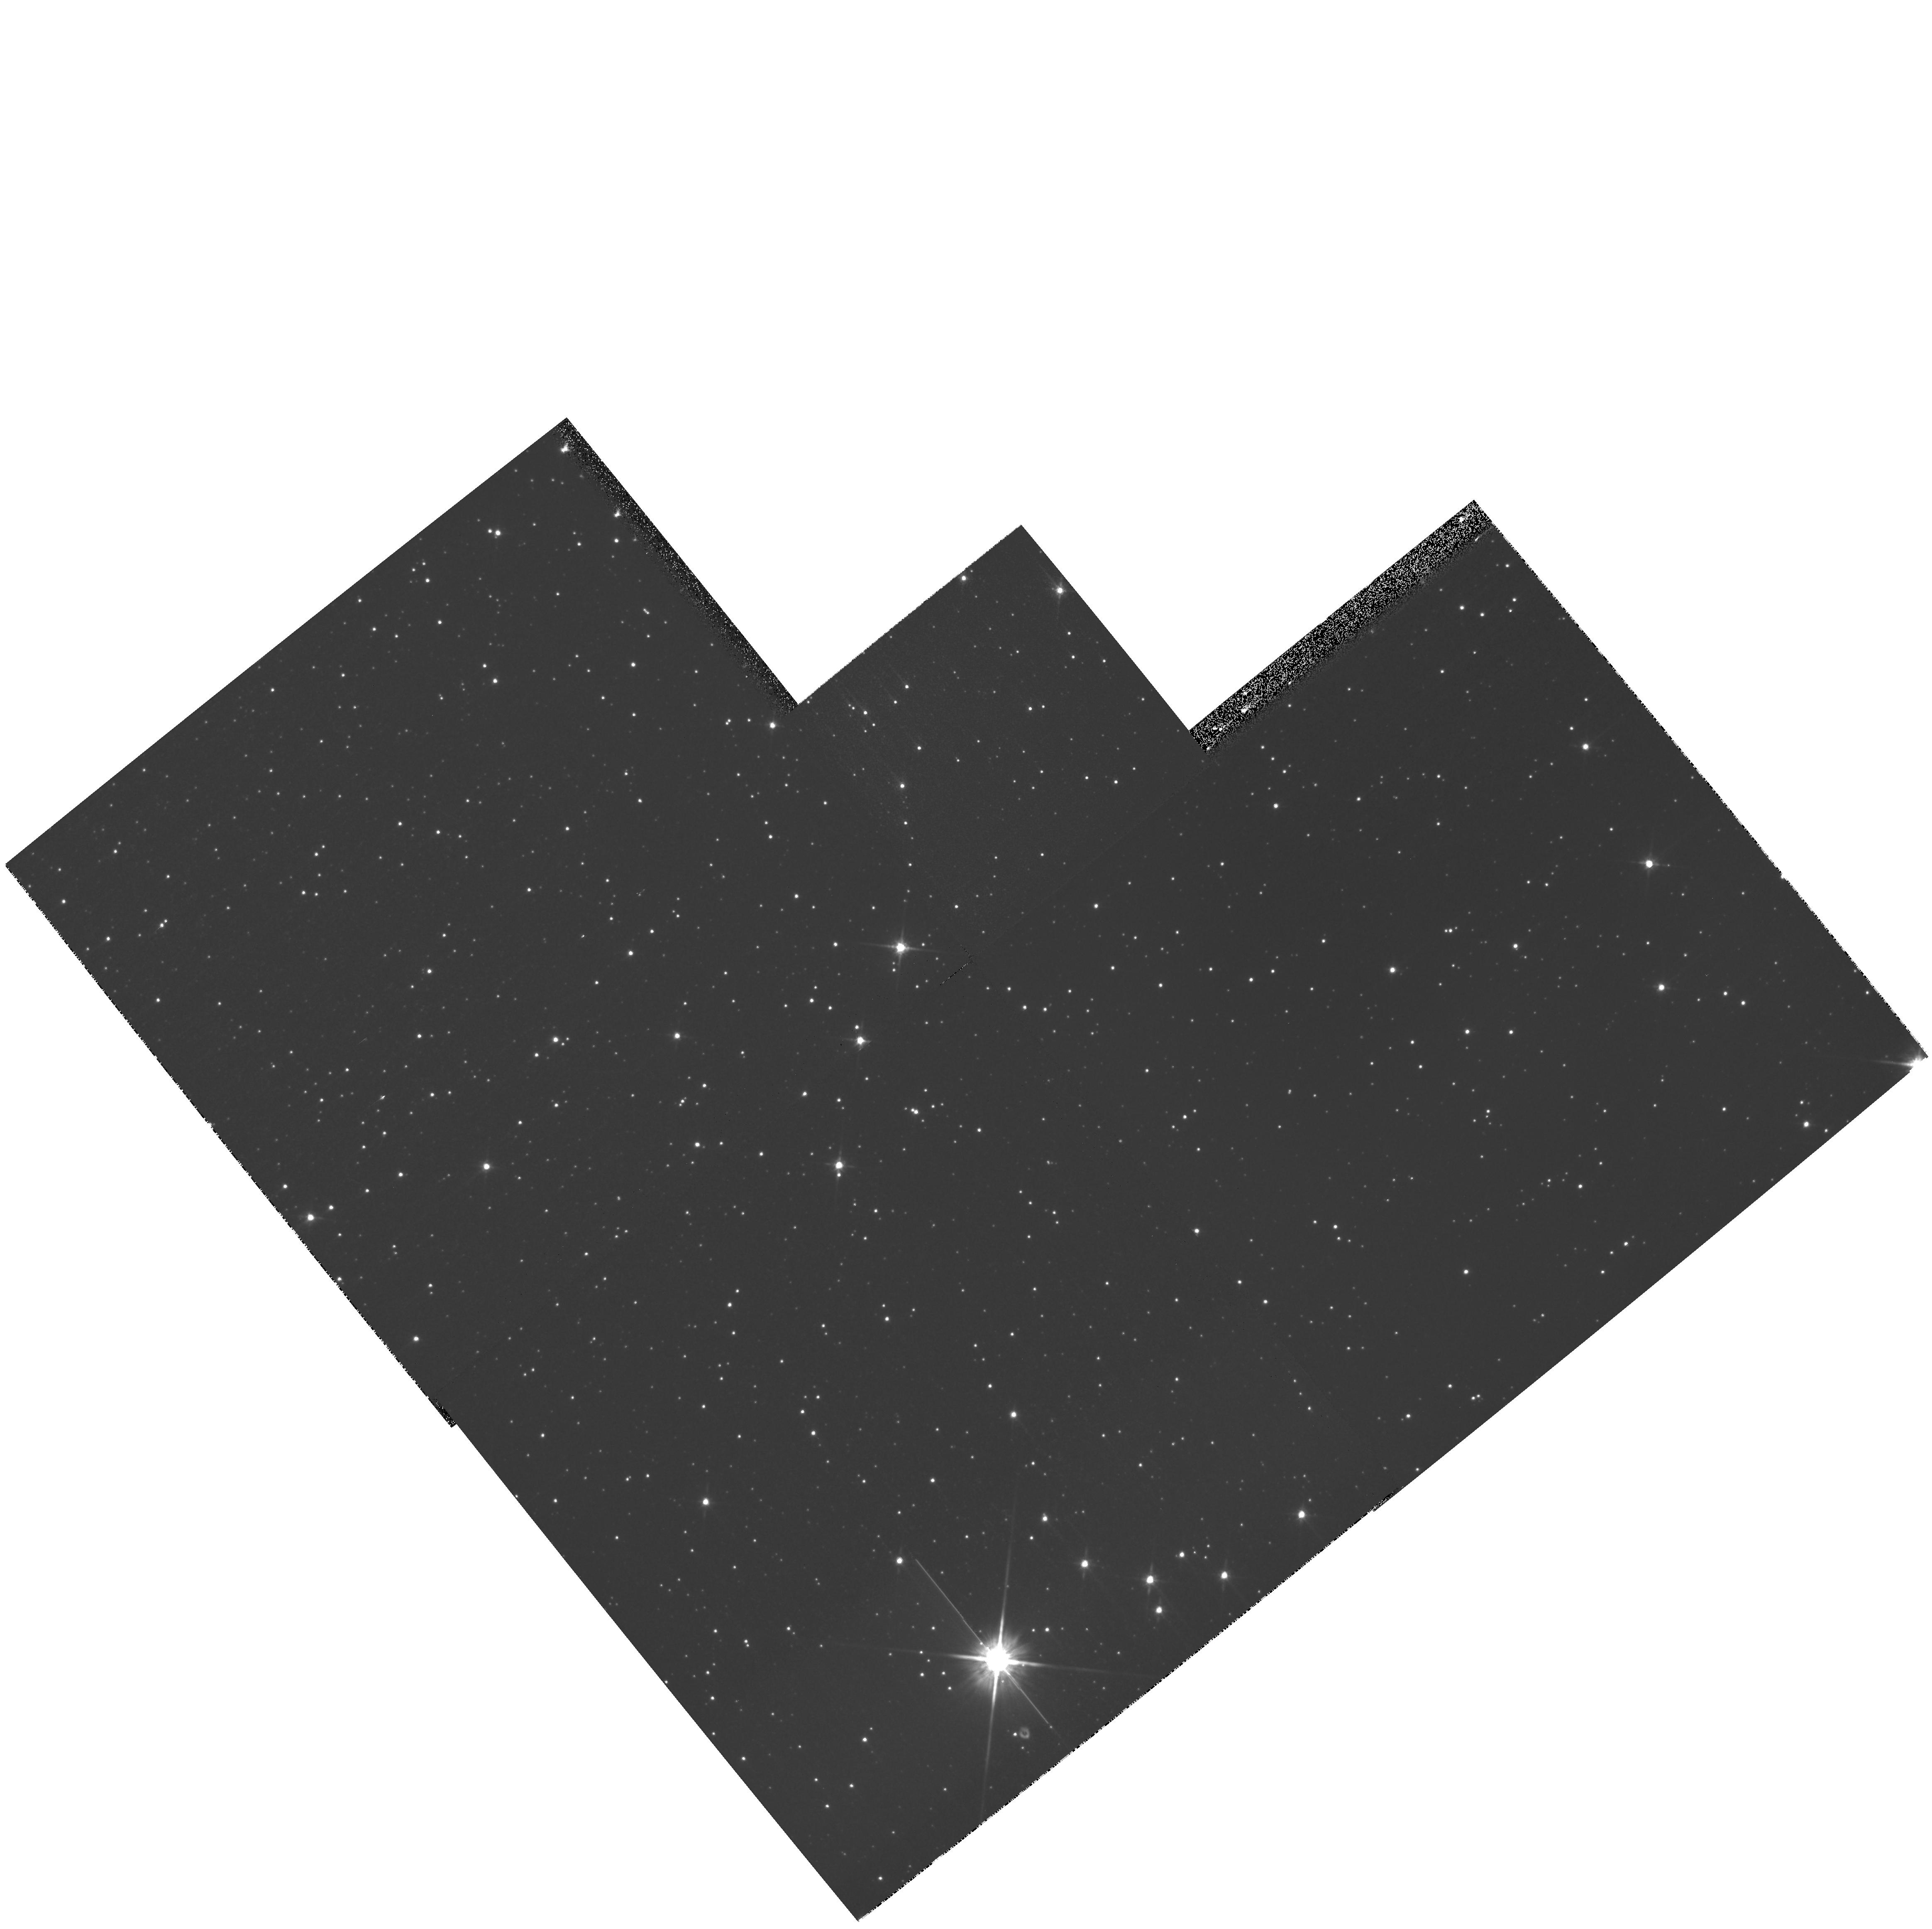
Target: NGC5139-POS2
Instrument: WFPC2/PC
Filter: F814W
Exposure: 11 min
Observation ID: hst_11031_01_wfpc2_pc_f814w_u9xp01

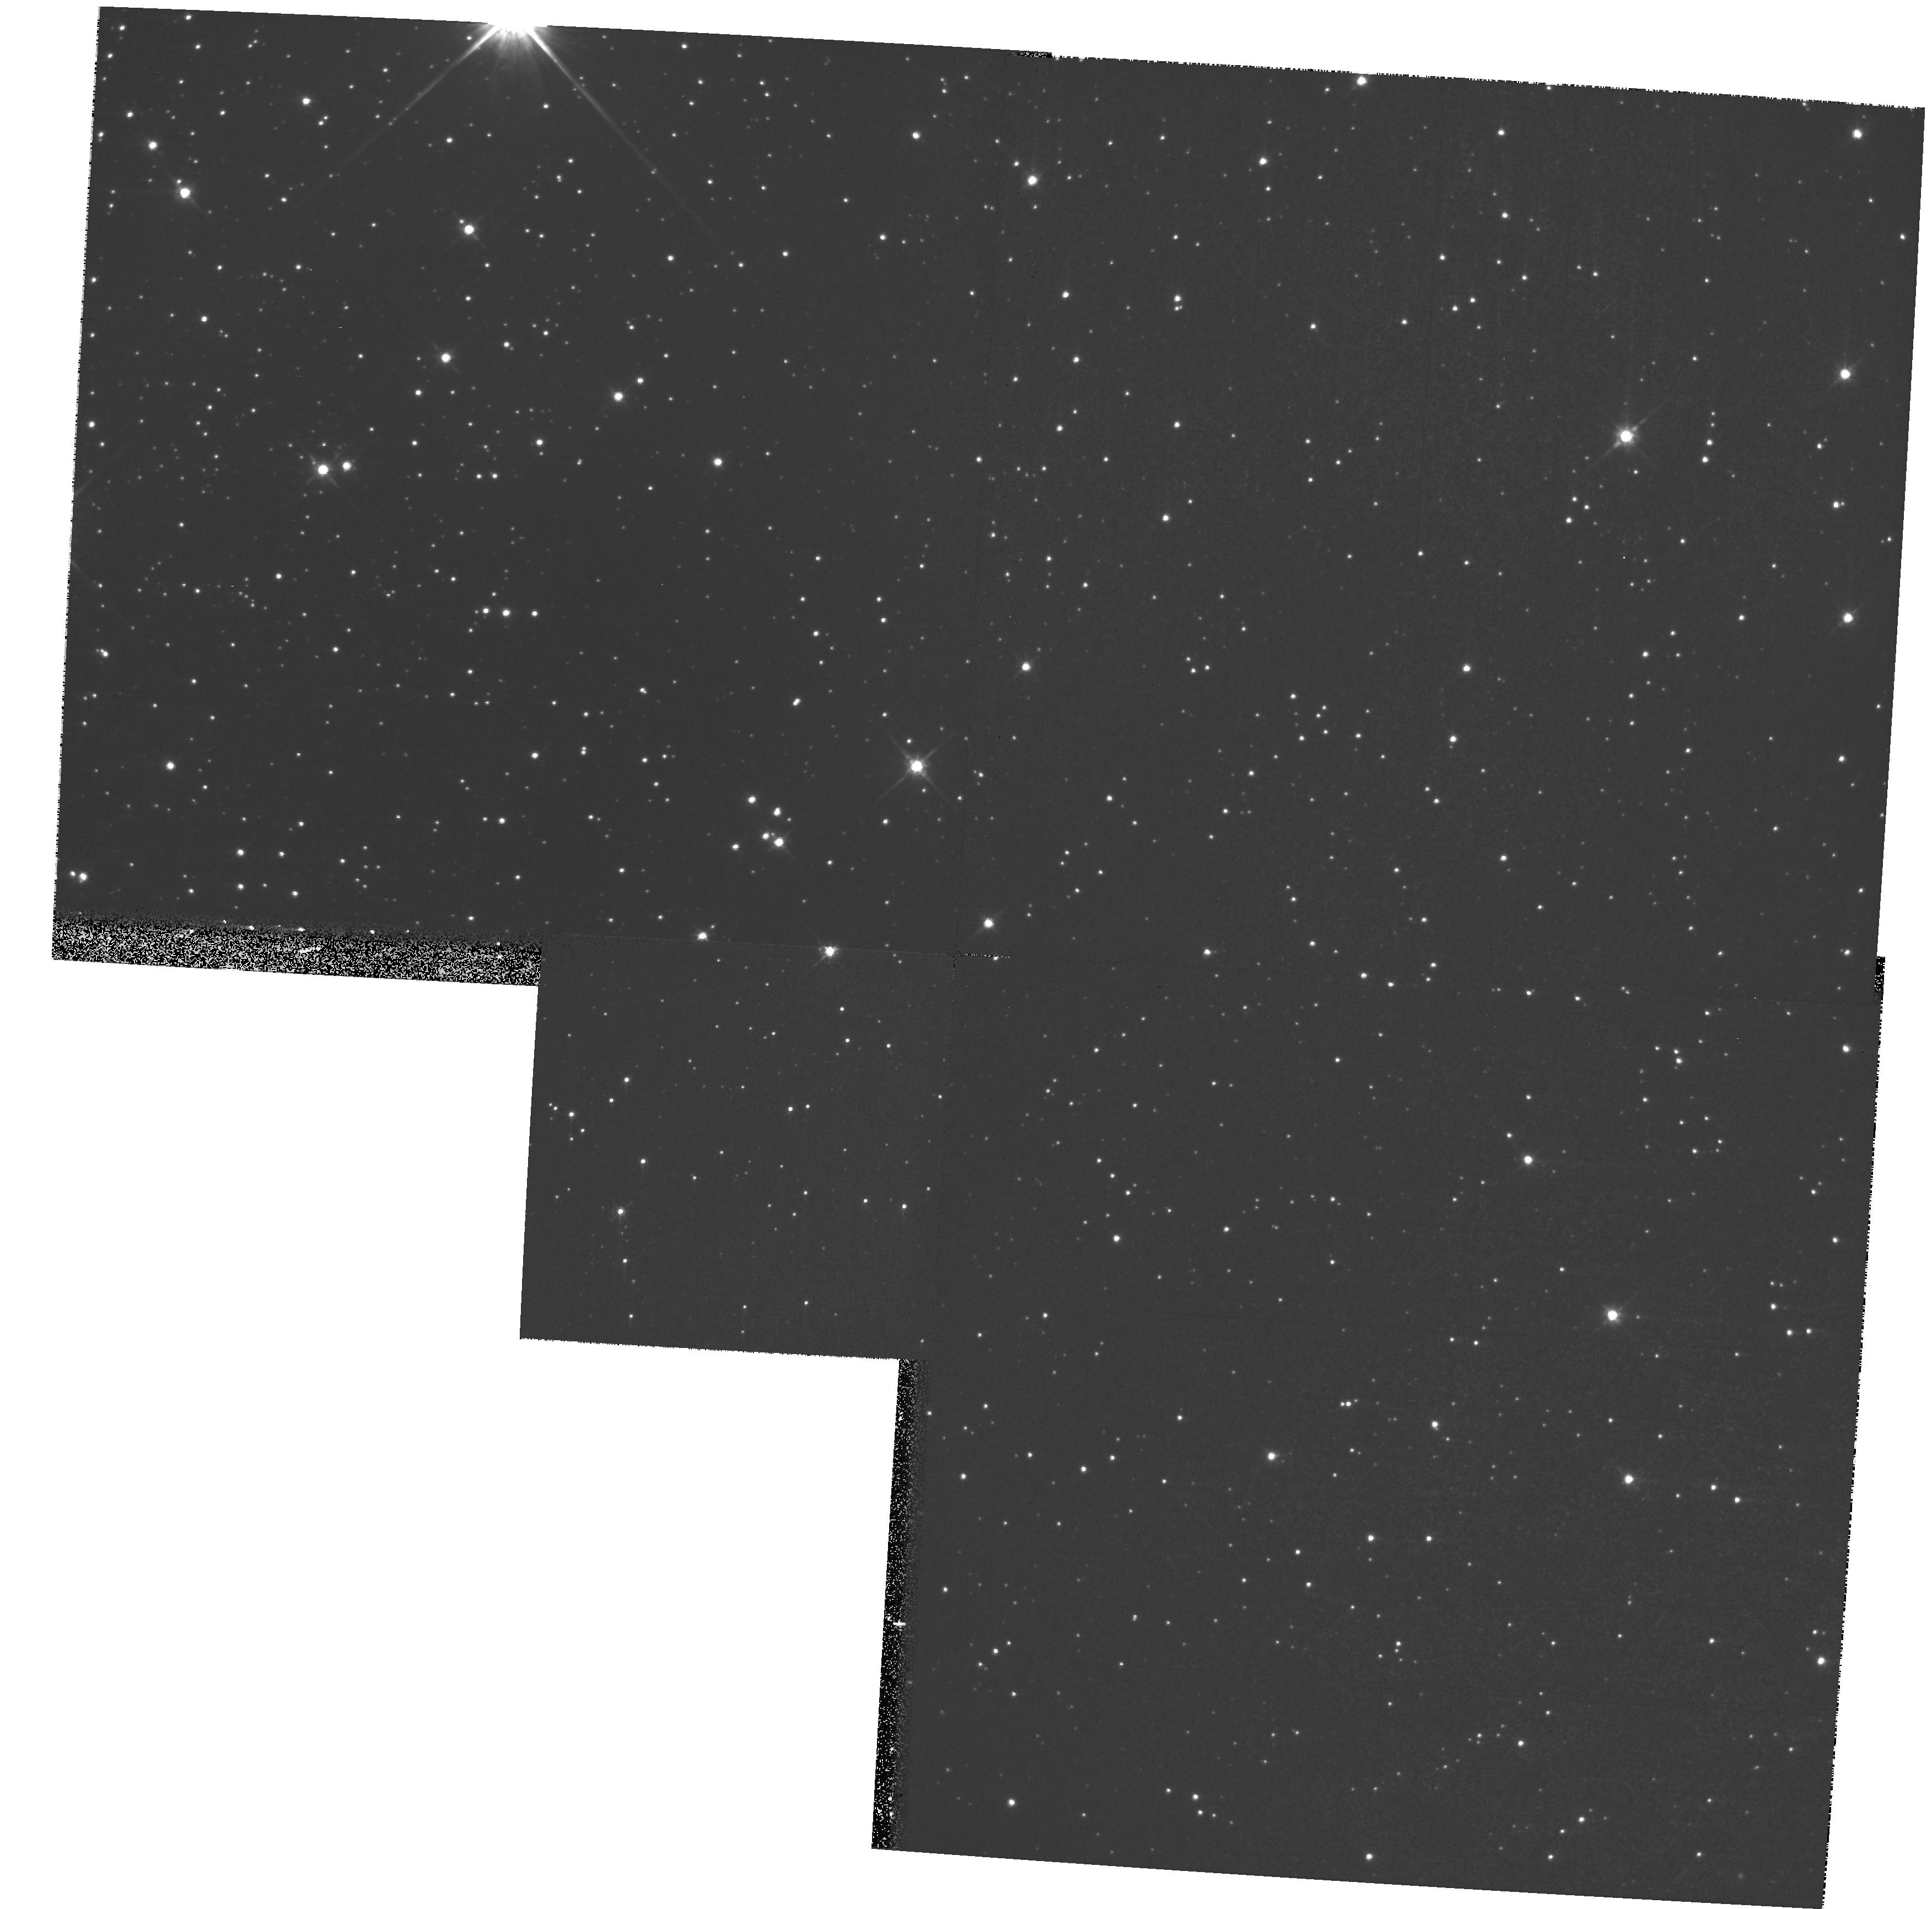
Target: NGC5139-POS2
Instrument: WFPC2/PC
Filter: F814W
Exposure: 11 min
Observation ID: hst_11031_05_wfpc2_pc_f814w_u9xp05

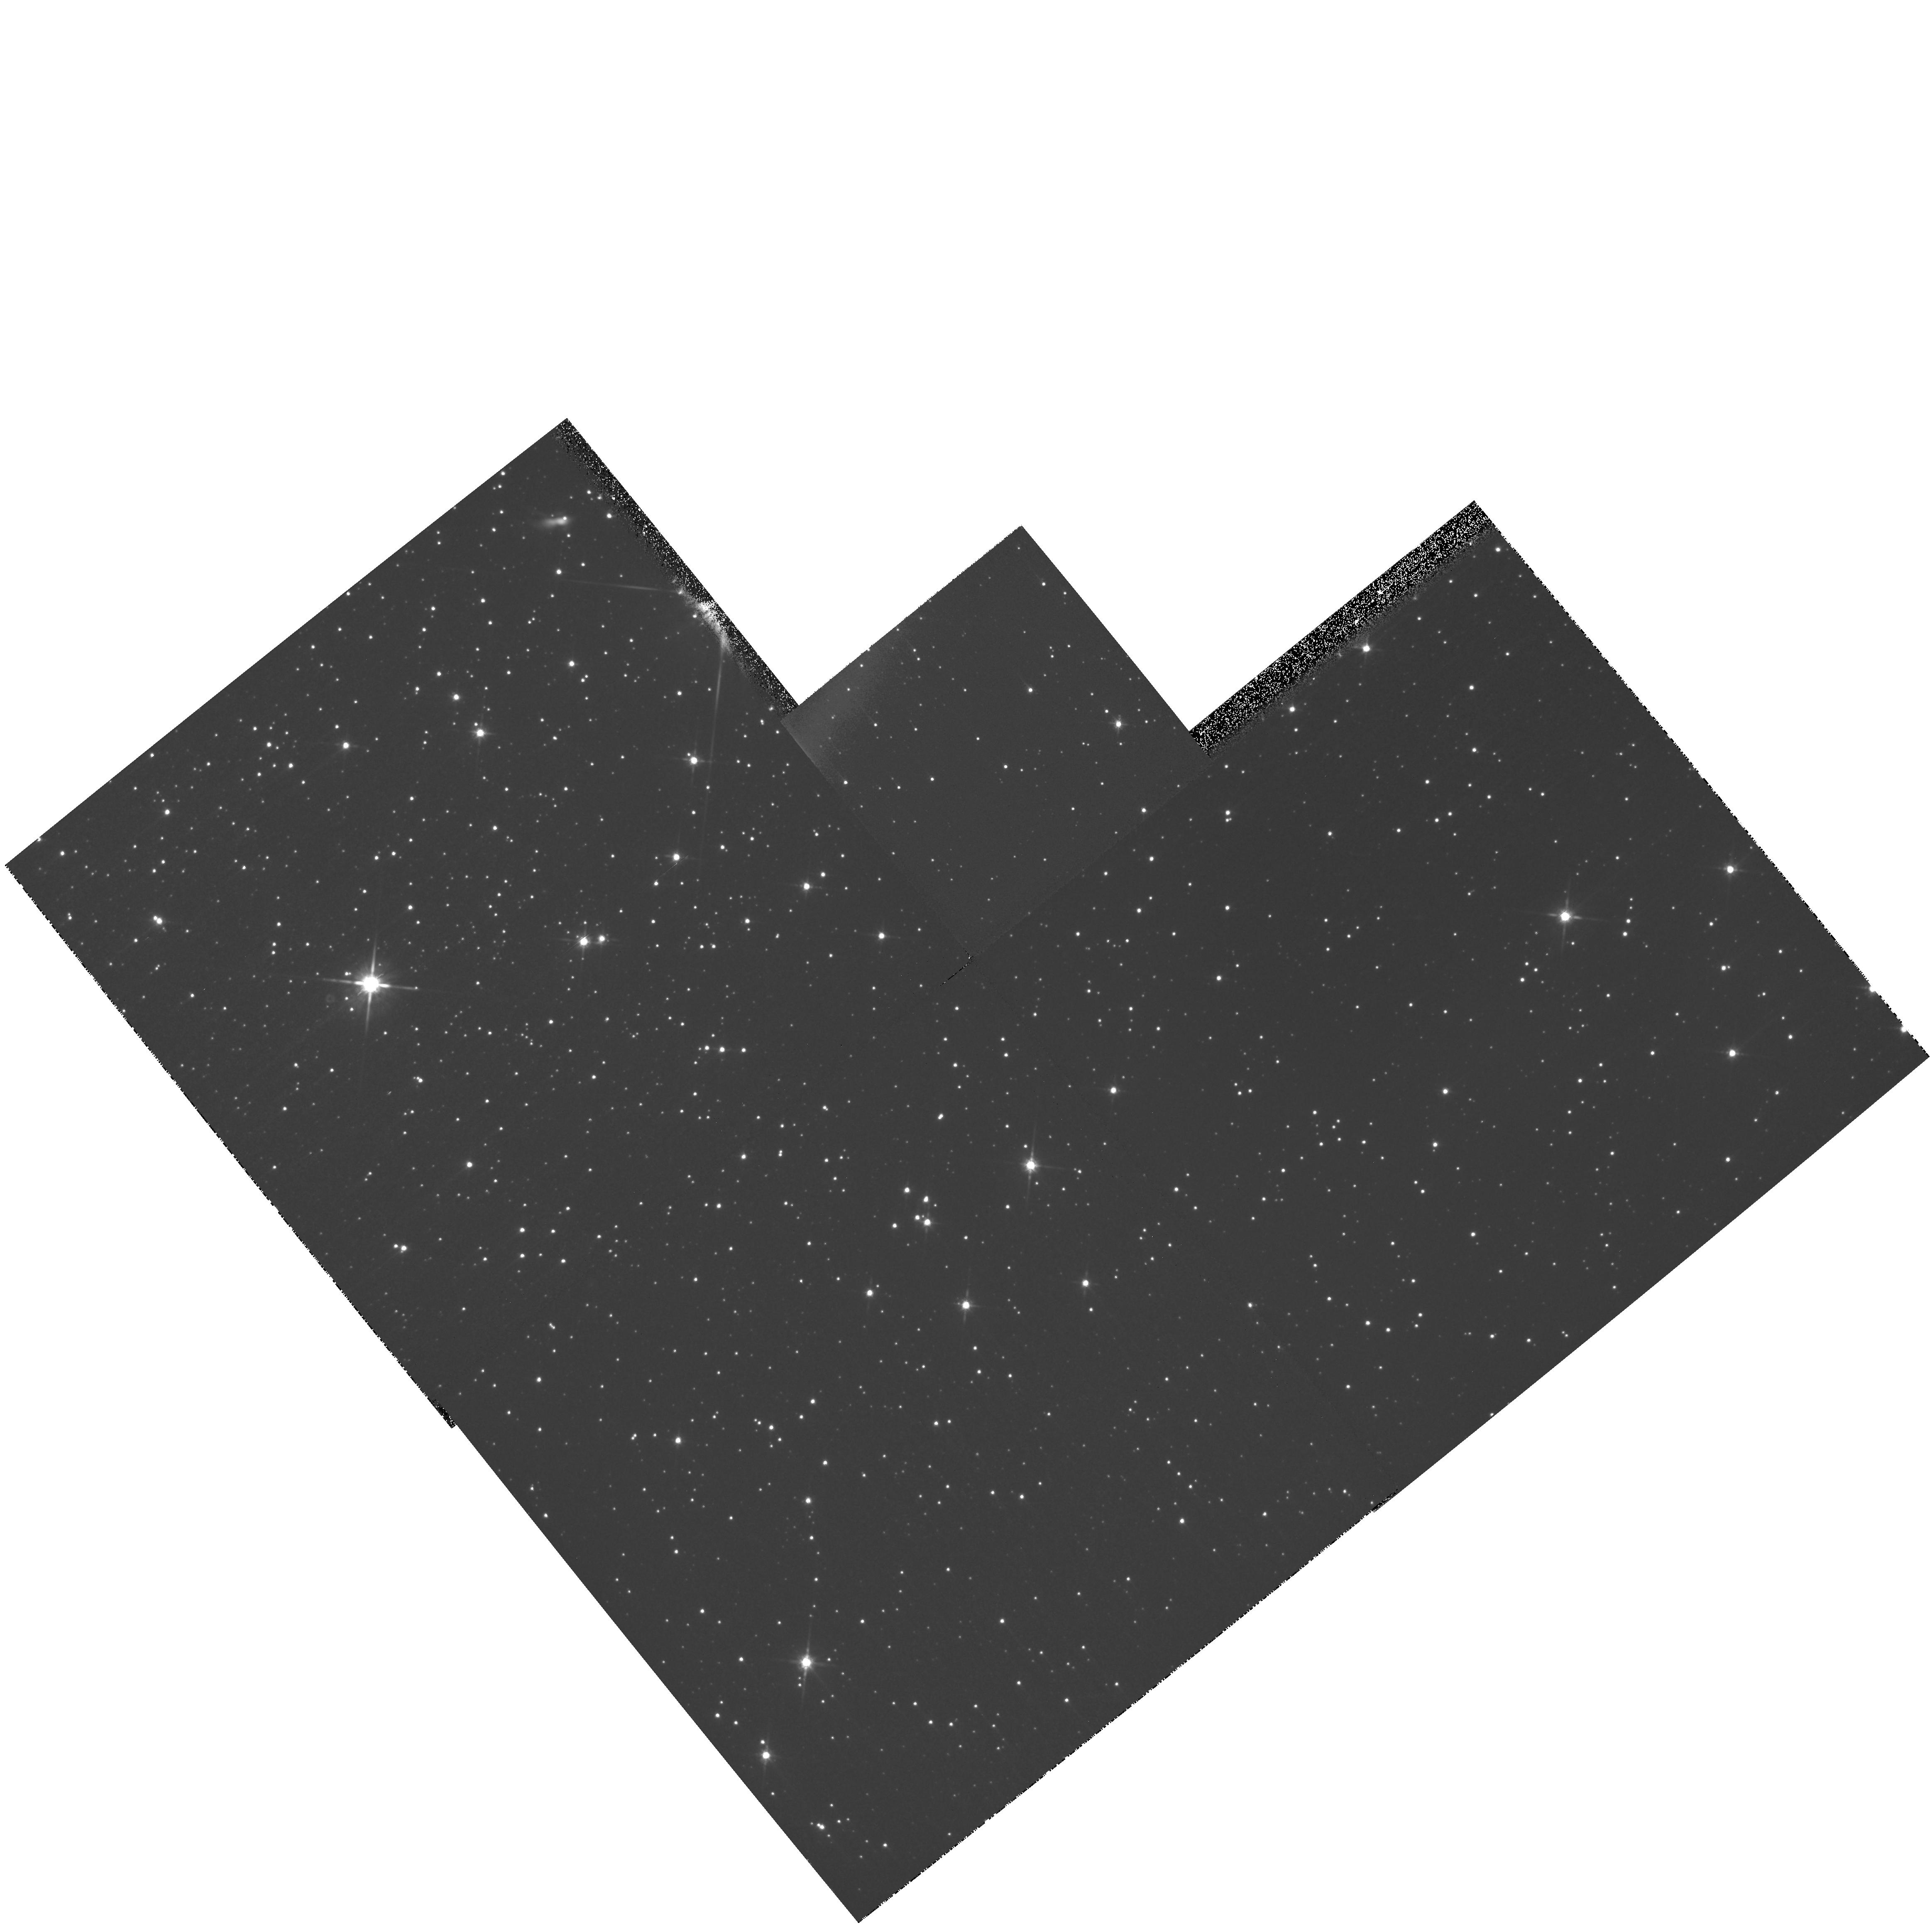
Target: NGC5139-POS2
Instrument: WFPC2/PC
Filter: F814W
Exposure: 11 min
Observation ID: hst_11031_03_wfpc2_pc_f814w_u9xp03

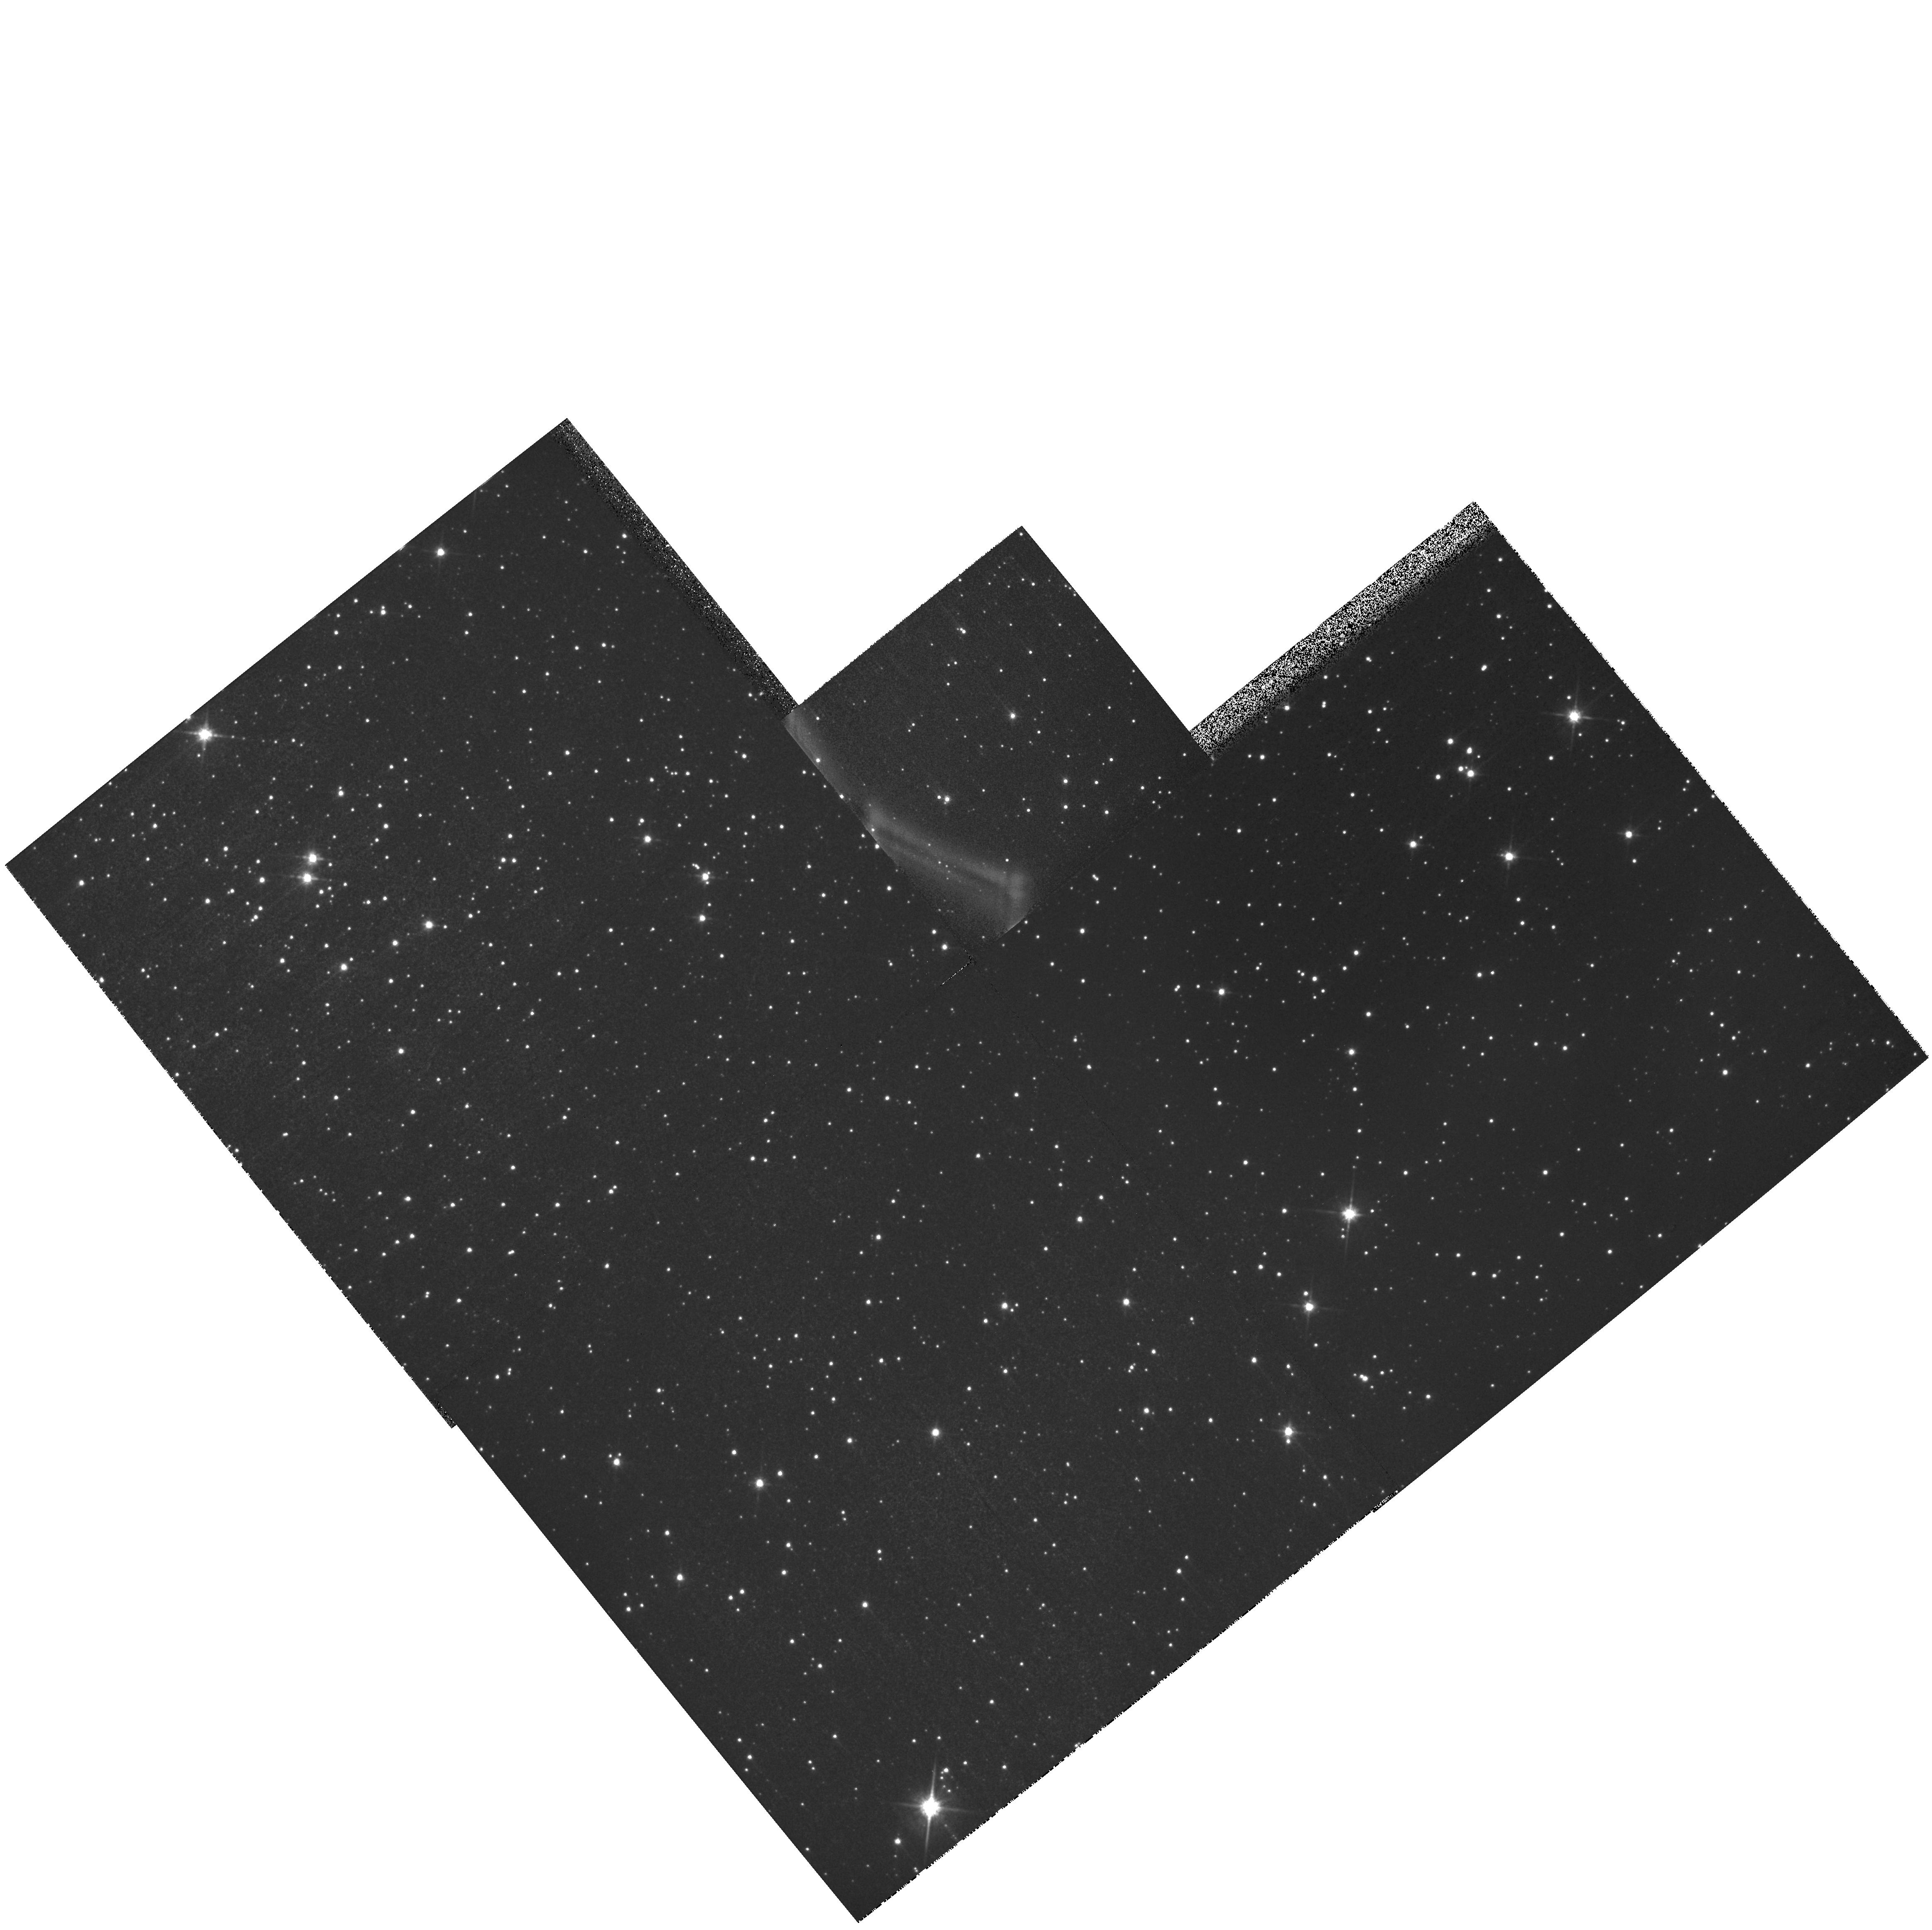
Target: NGC5139-POS2
Instrument: WFPC2/PC
Filter: F814W
Exposure: 11 min
Observation ID: hst_11031_04_wfpc2_pc_f814w_u9xp04

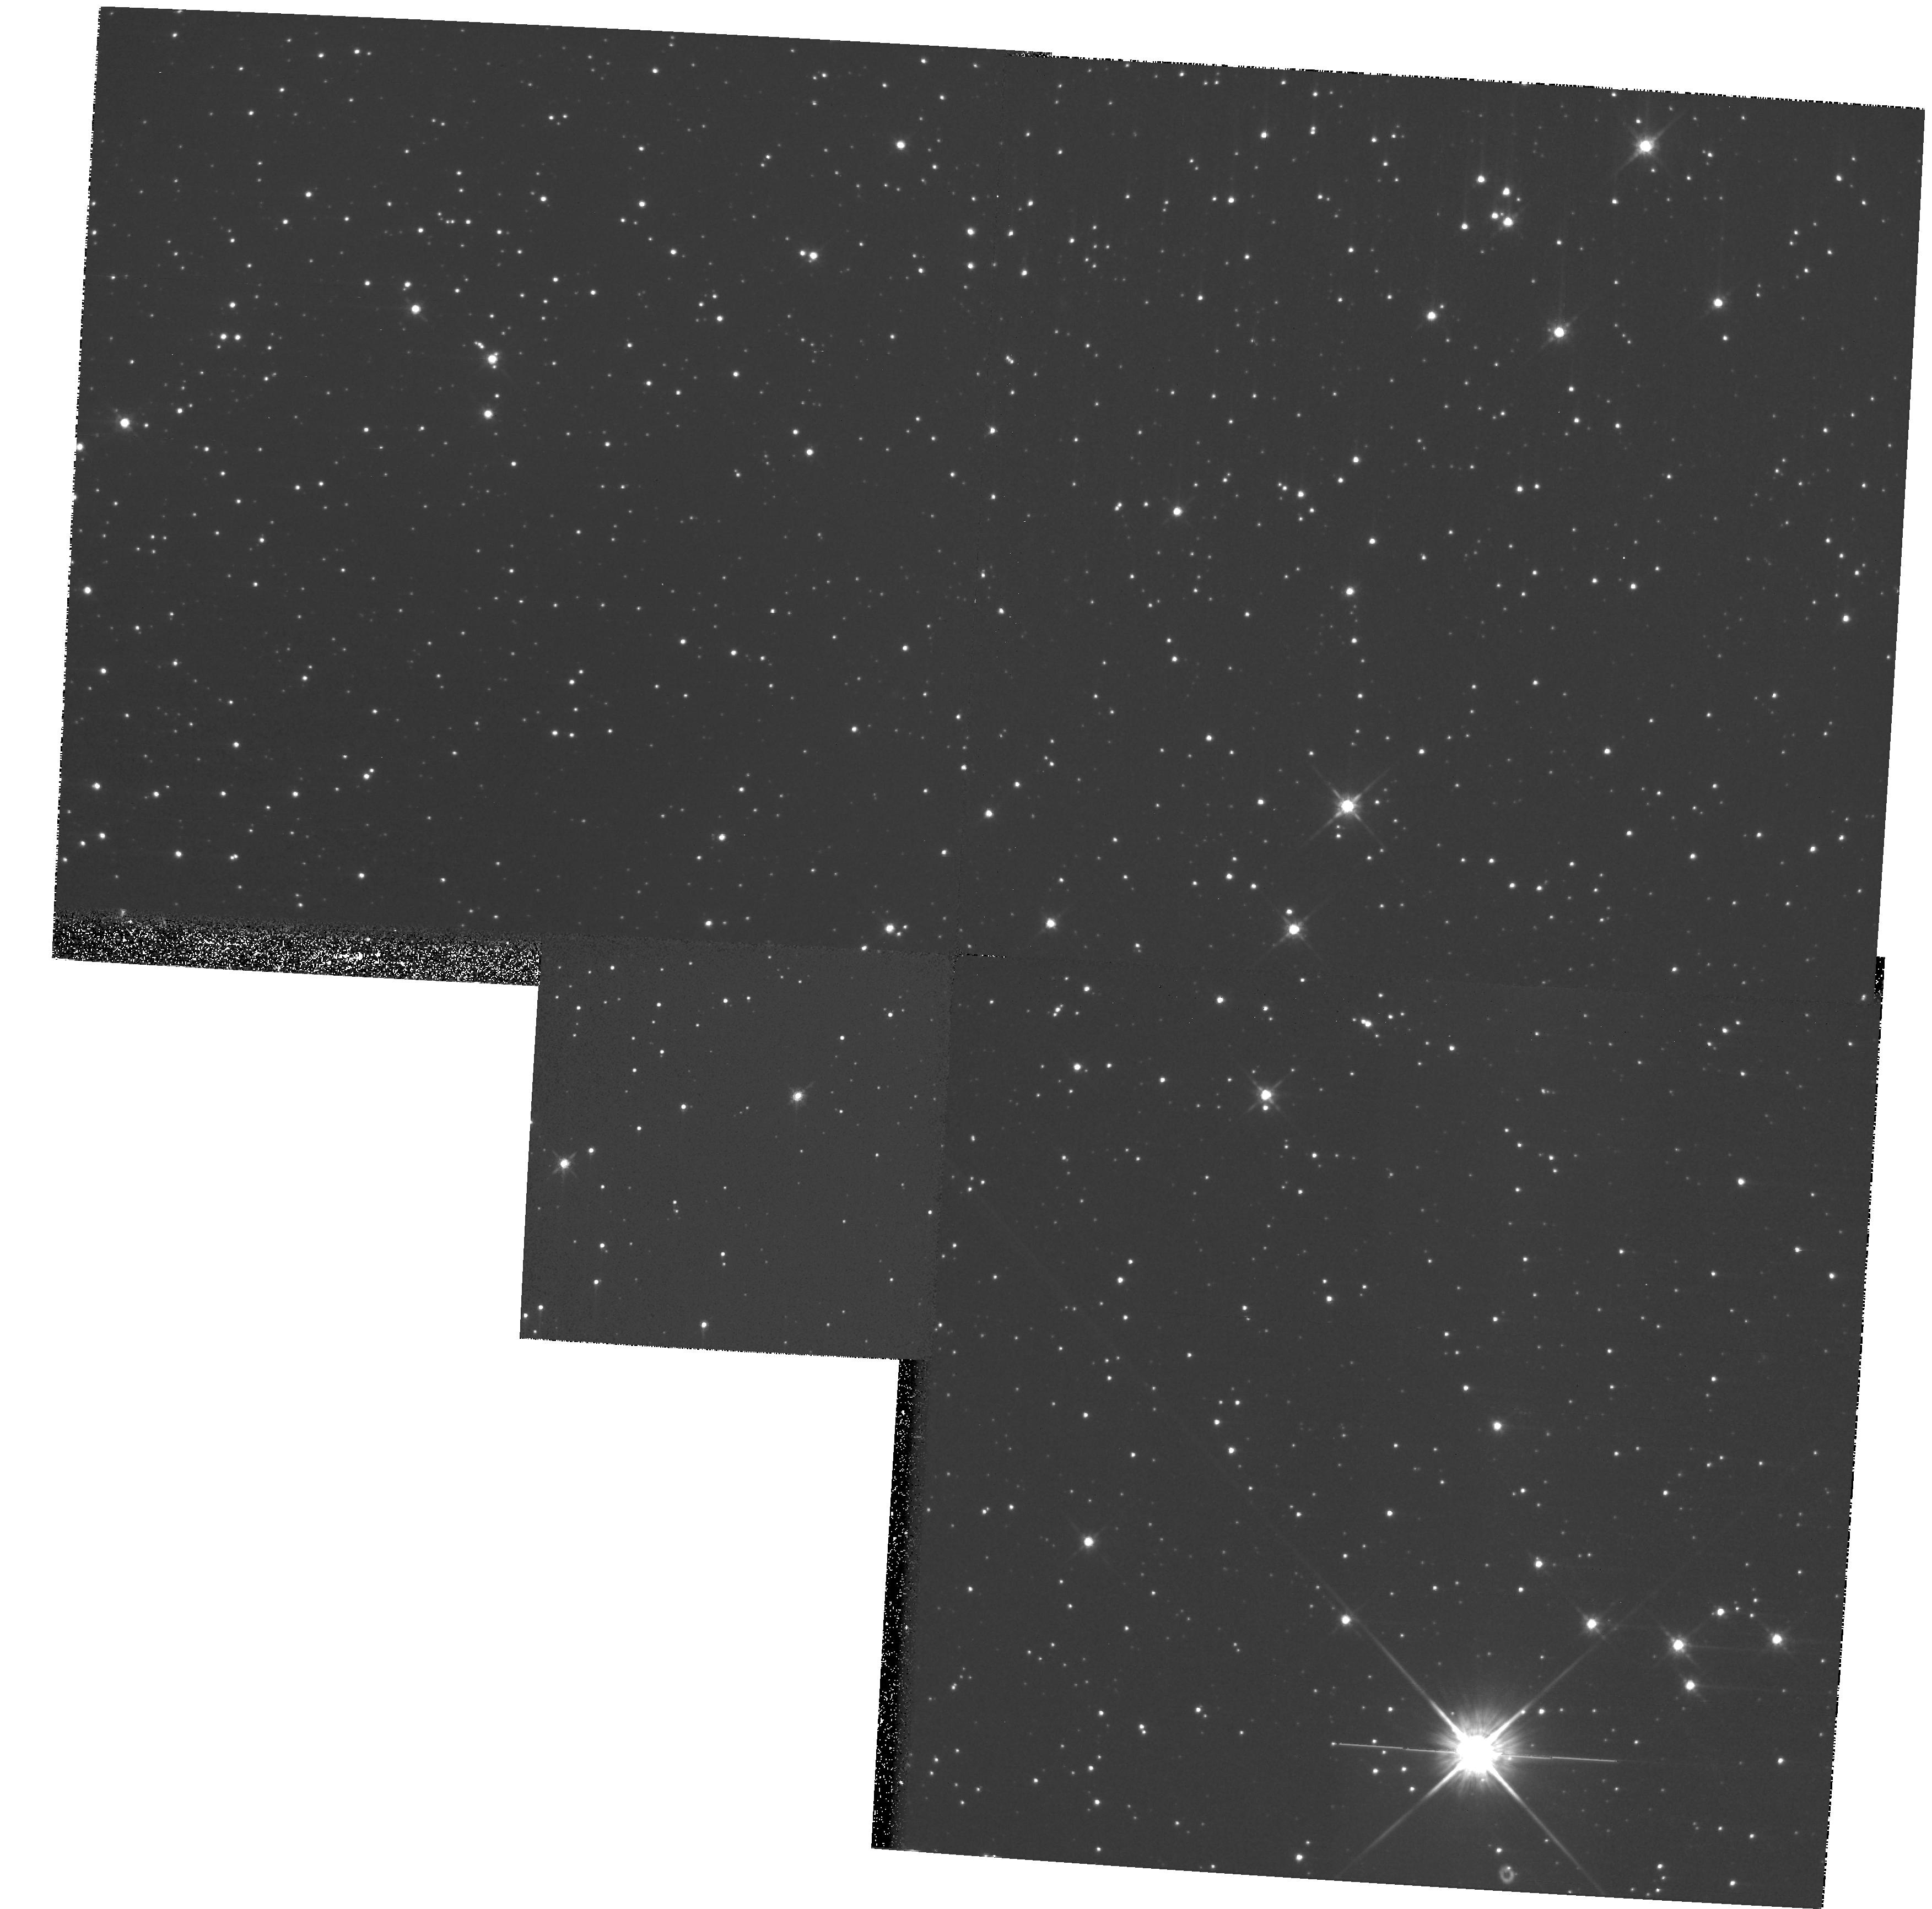
Target: NGC5139-POS2
Instrument: WFPC2/PC
Filter: F814W
Exposure: 11 min
Observation ID: hst_11031_07_wfpc2_pc_f814w_u9xp07

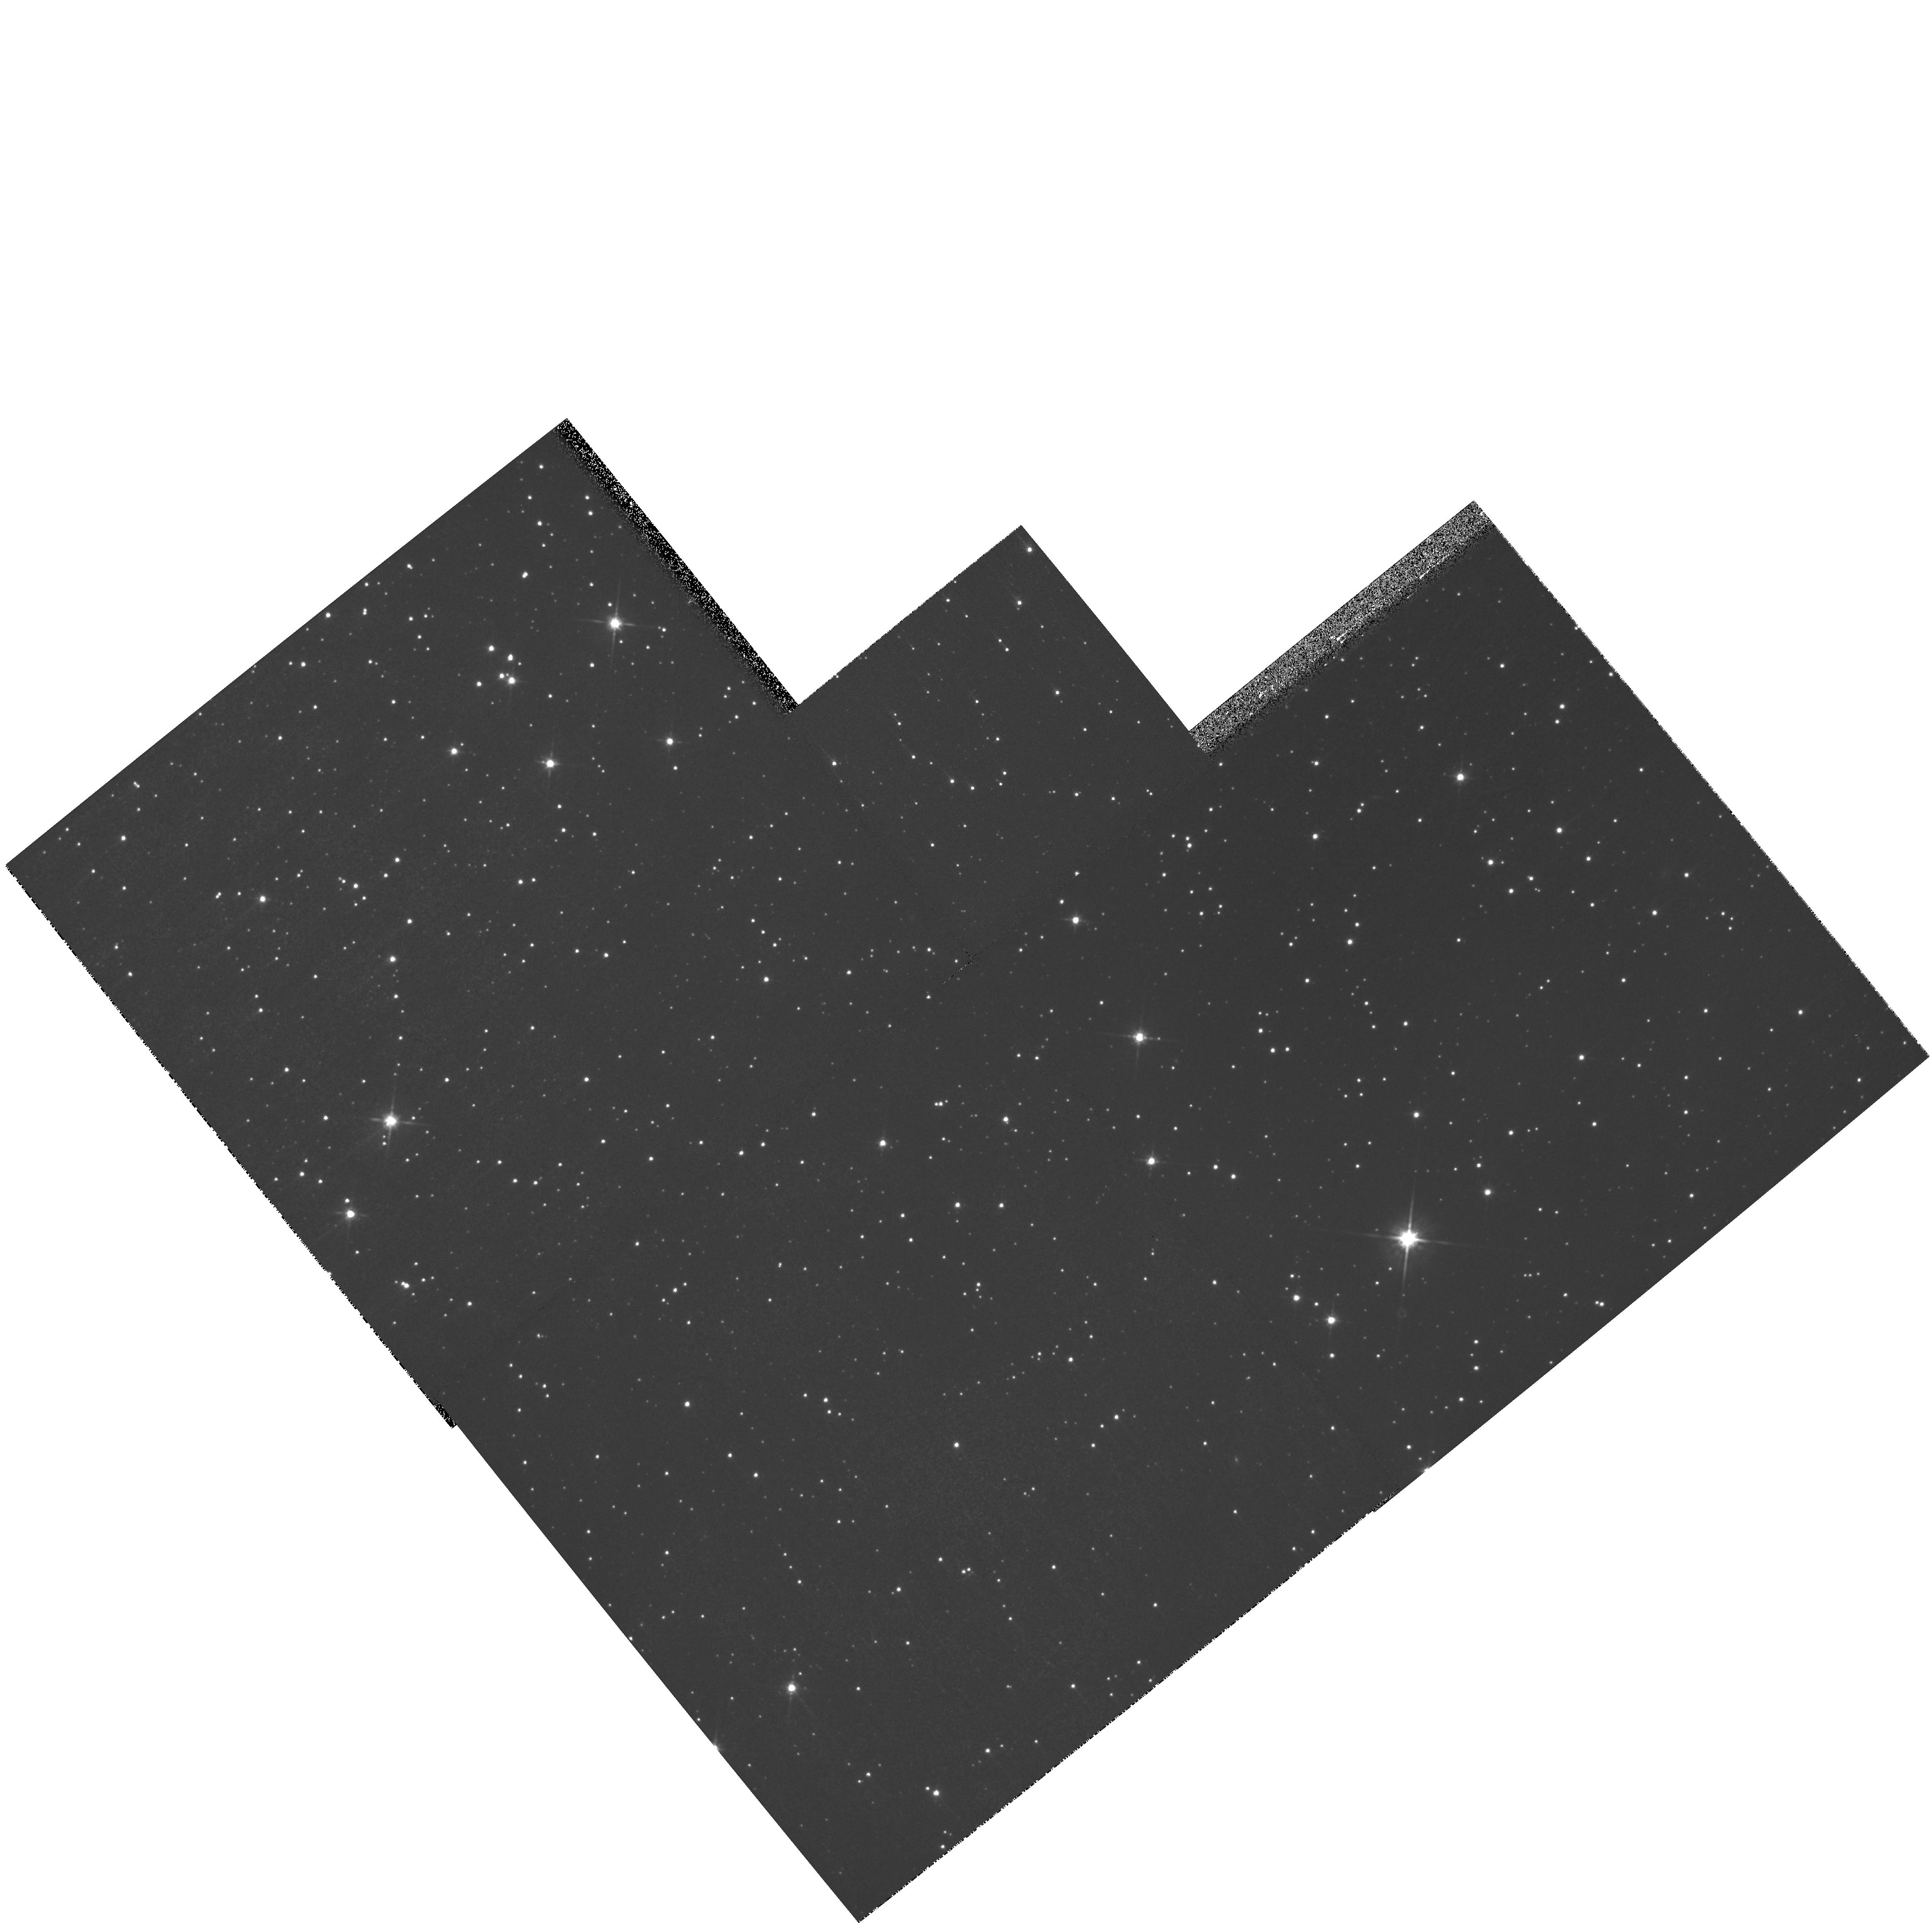
Target: NGC5139-POS2
Instrument: WFPC2/PC
Filter: F814W
Exposure: 11 min
Observation ID: hst_11031_02_wfpc2_pc_f814w_u9xp02

CTE Background Dependence Closeout (PI: Golimowski, David A.)

Measuring the charge transfer efficiency (CTE) of an astronomical CCD camera is crucial to determining the CCD's photometric fidelity across the field of view. WFPC2's CTE has degraded steadily over the last 13 years because of continuous exposure to trapped particles in HST's radiation environment. The fraction of photometric signal lost from WFPC2's CTI (charge transfer inefficiency) is a function of WFPC2's time in orbit, the integrated signal in the image, the location of the image on the CCD, and the background signal. Routine monitoring of WFPC2's CTE over the last 13 years permits an assessment of all but the last condition. The dependence of CTE on background signal must be characterized, however, because a large fraction of WFPC2 images have been obtained under conditions of significant sky background. This program aims to assess the end-of-life CTE of WFPC2's CCDs separately as a function of background signal. Traditional images of an off-center field in NGC 5139 (Omega Cen) are recorded after preflashing (or before postflashing) the CCDs with internal lamps to provide average background signals of 0-160 e-, which span the range of sky backgrounds observed in ~99% of long-exposure narrow- and broad-band WFPC2 images.